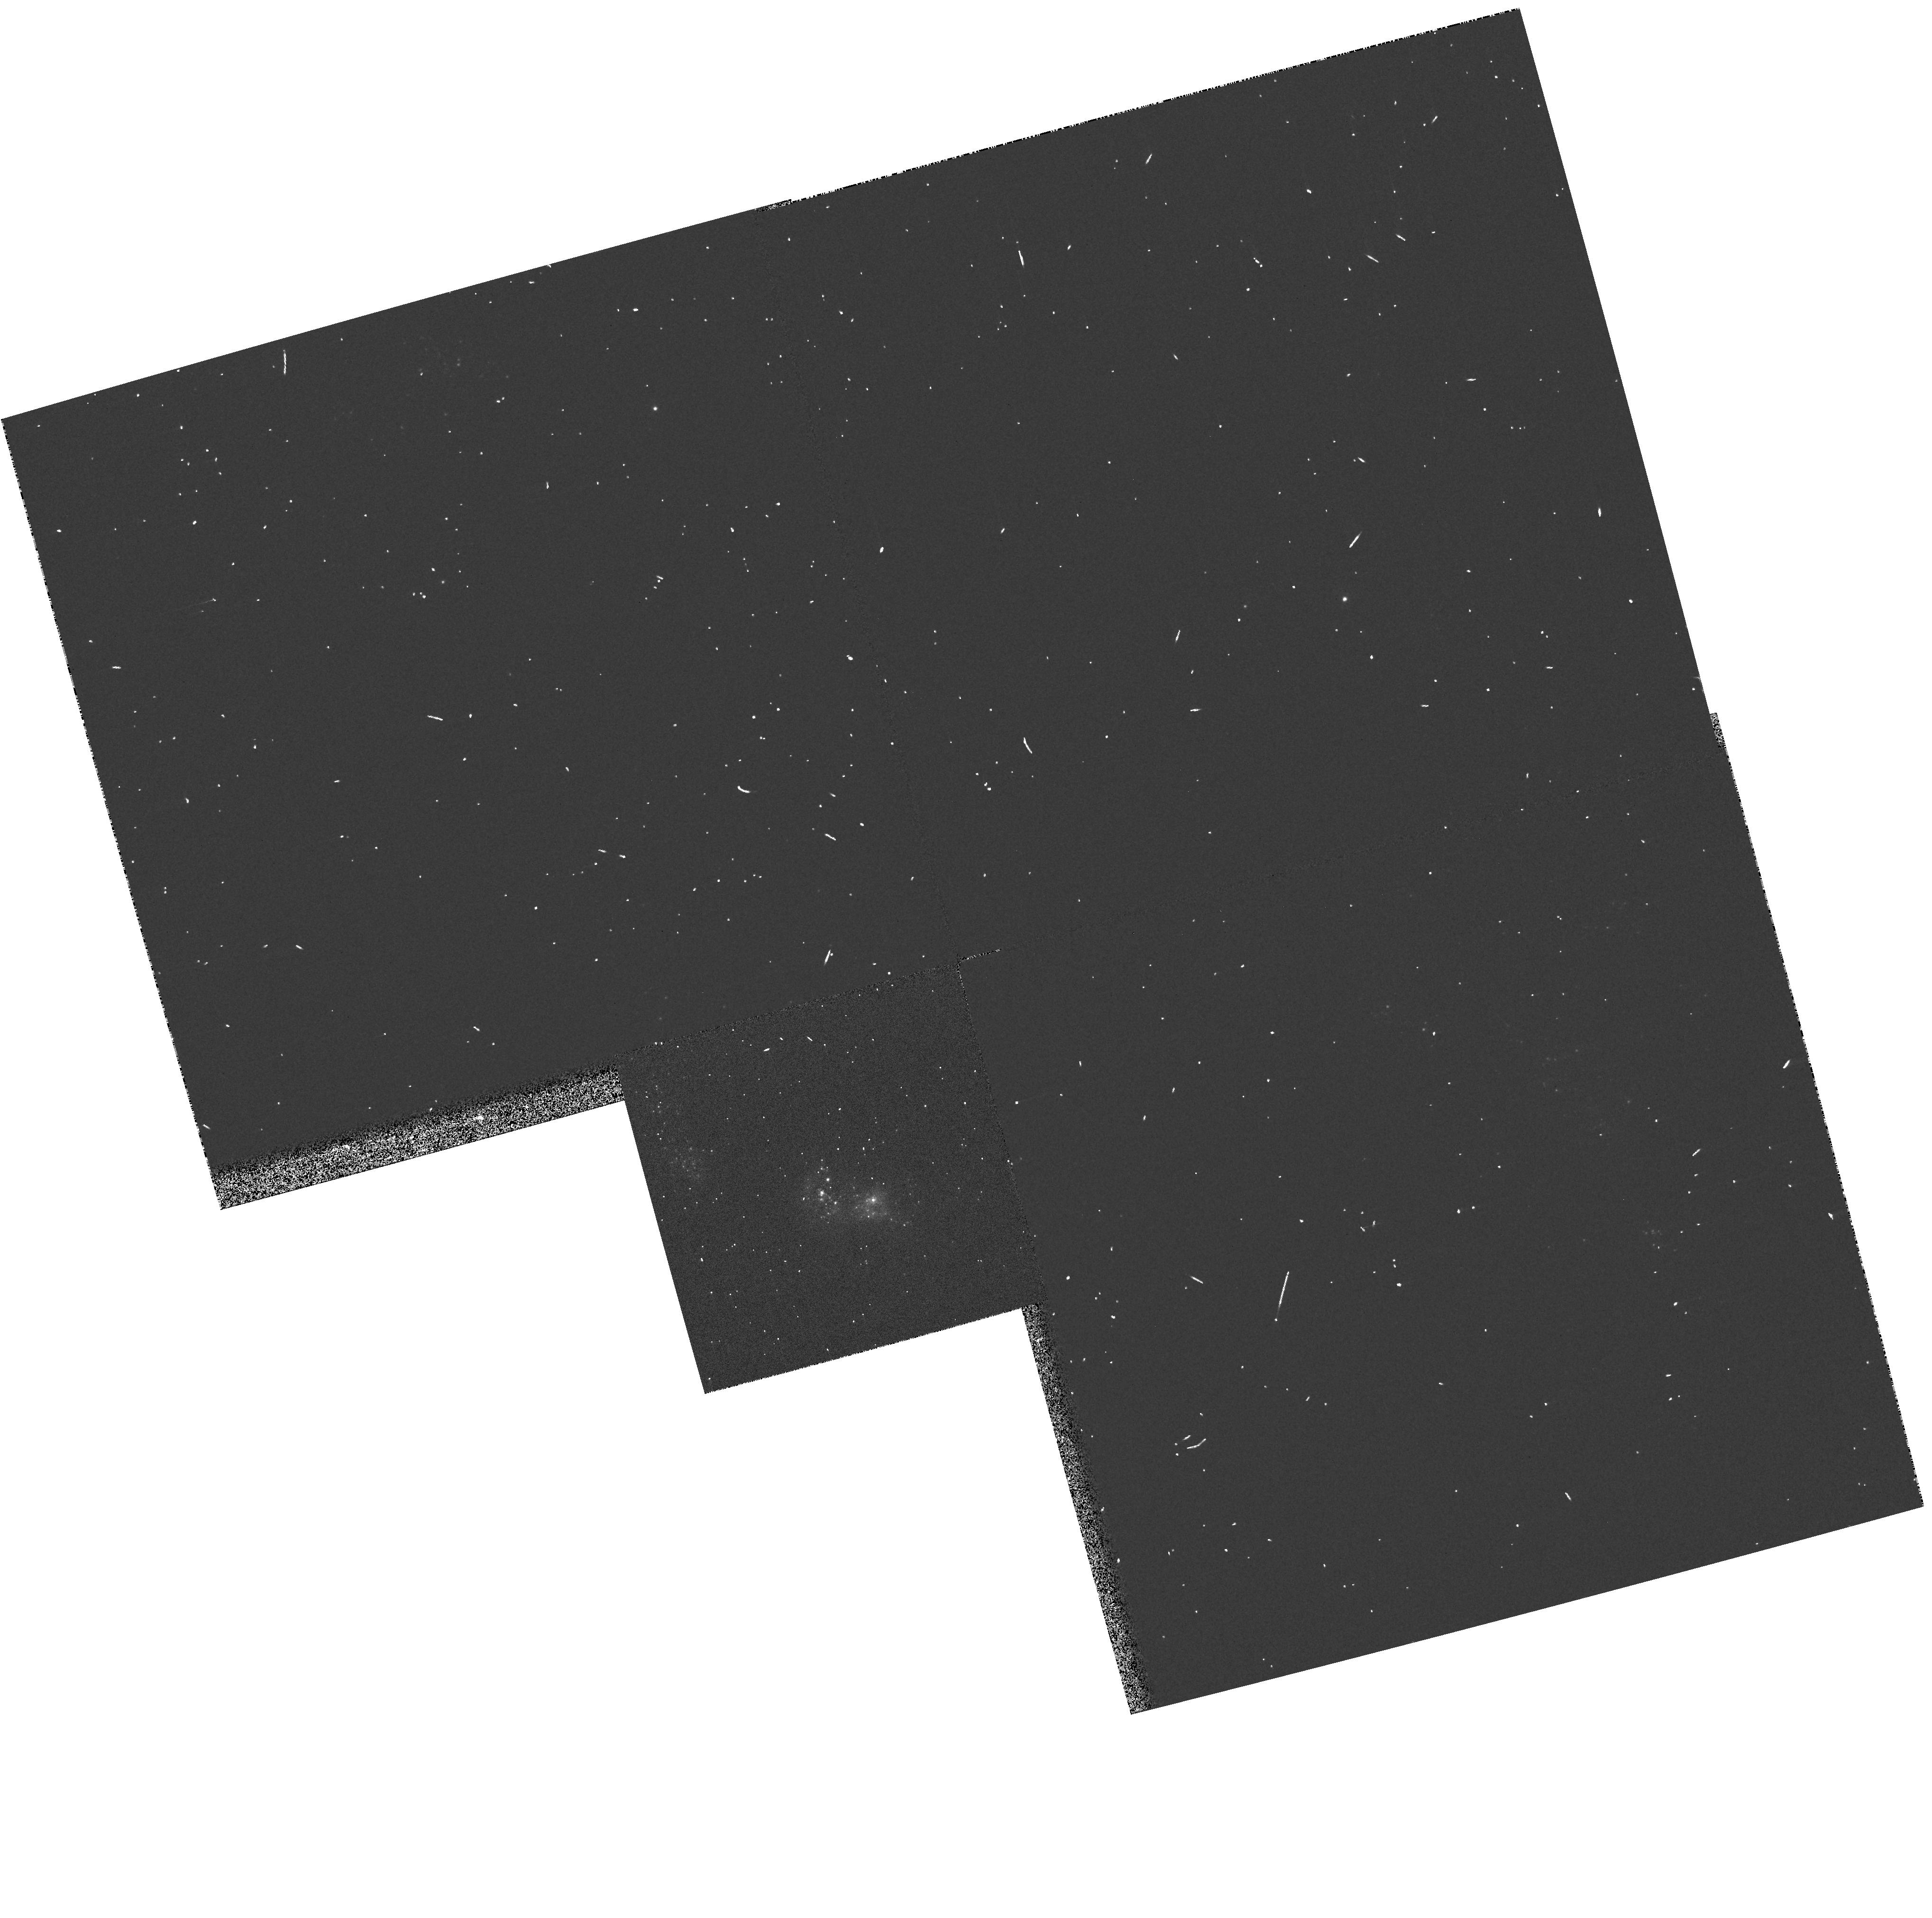
Target: NGC2363-V1
Instrument: WFPC2/PC
Filter: F336W
Exposure: 2 min
Observation ID: hst_8403_04_wfpc2_pc_f336w_u5gy04

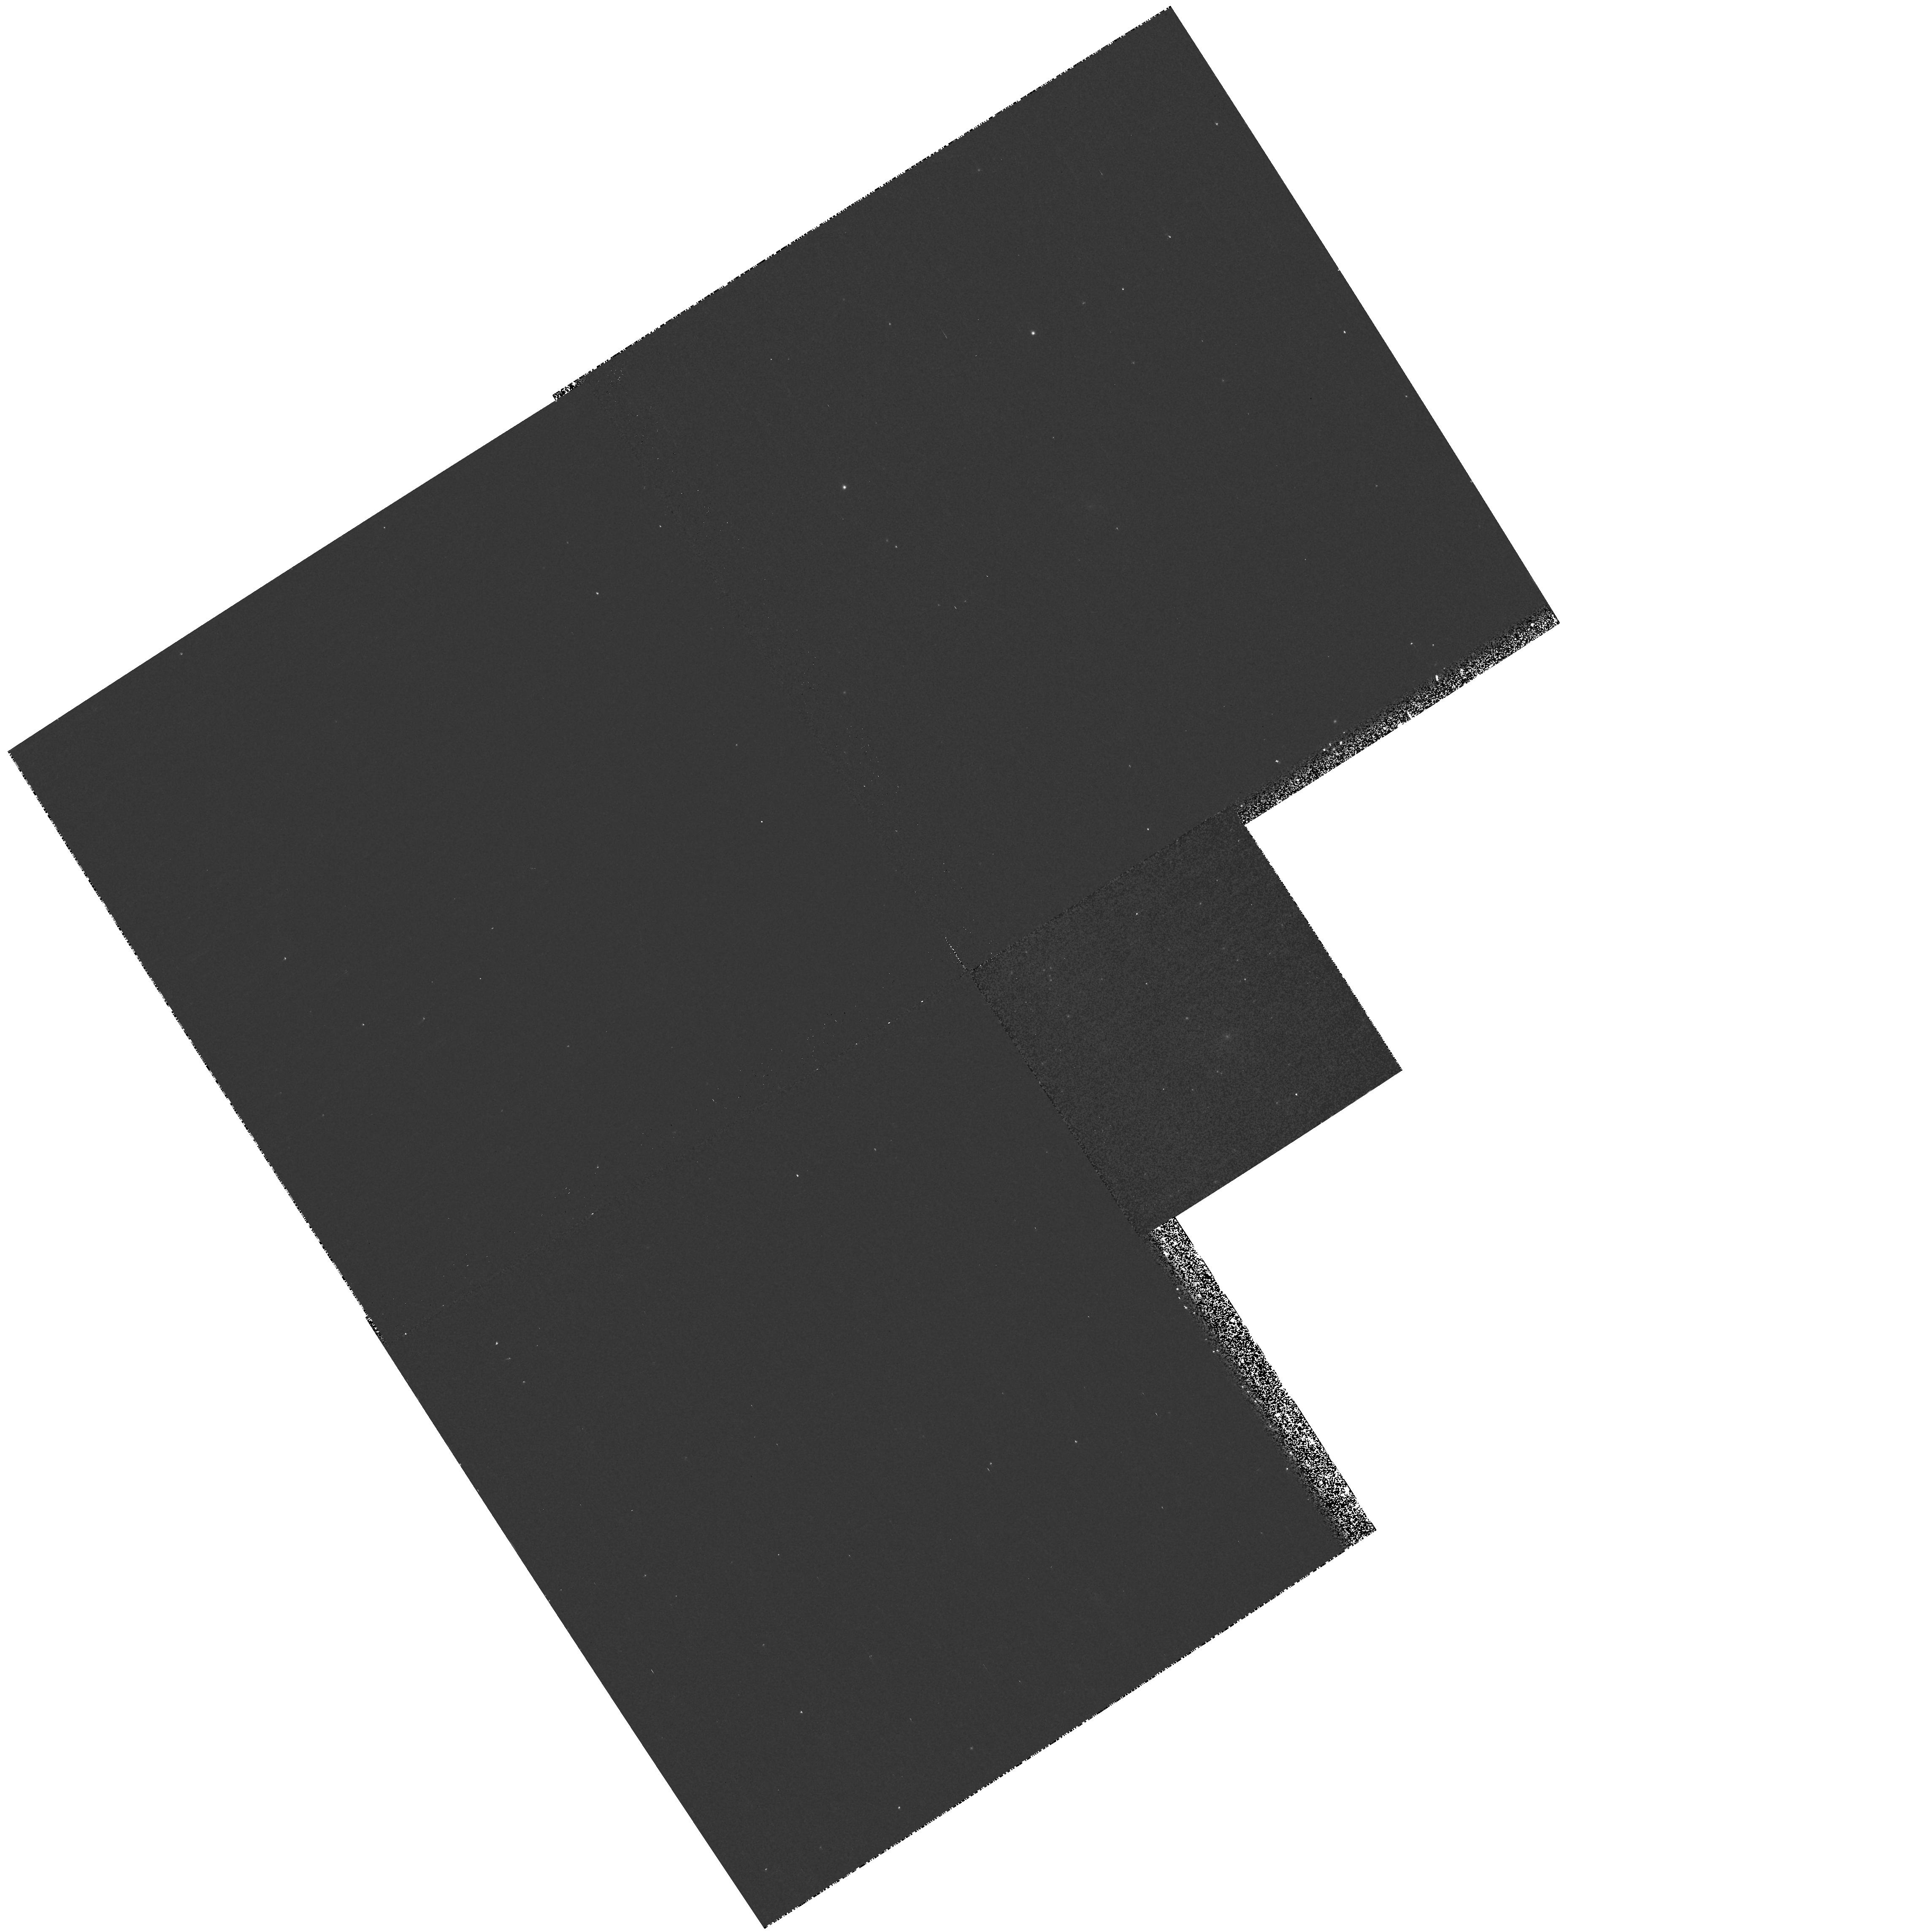
Target: NGC2363-V1
Instrument: WFPC2/PC
Filter: F1042M
Exposure: 13 min
Observation ID: hst_8403_03_wfpc2_pc_f1042m_u5gy03

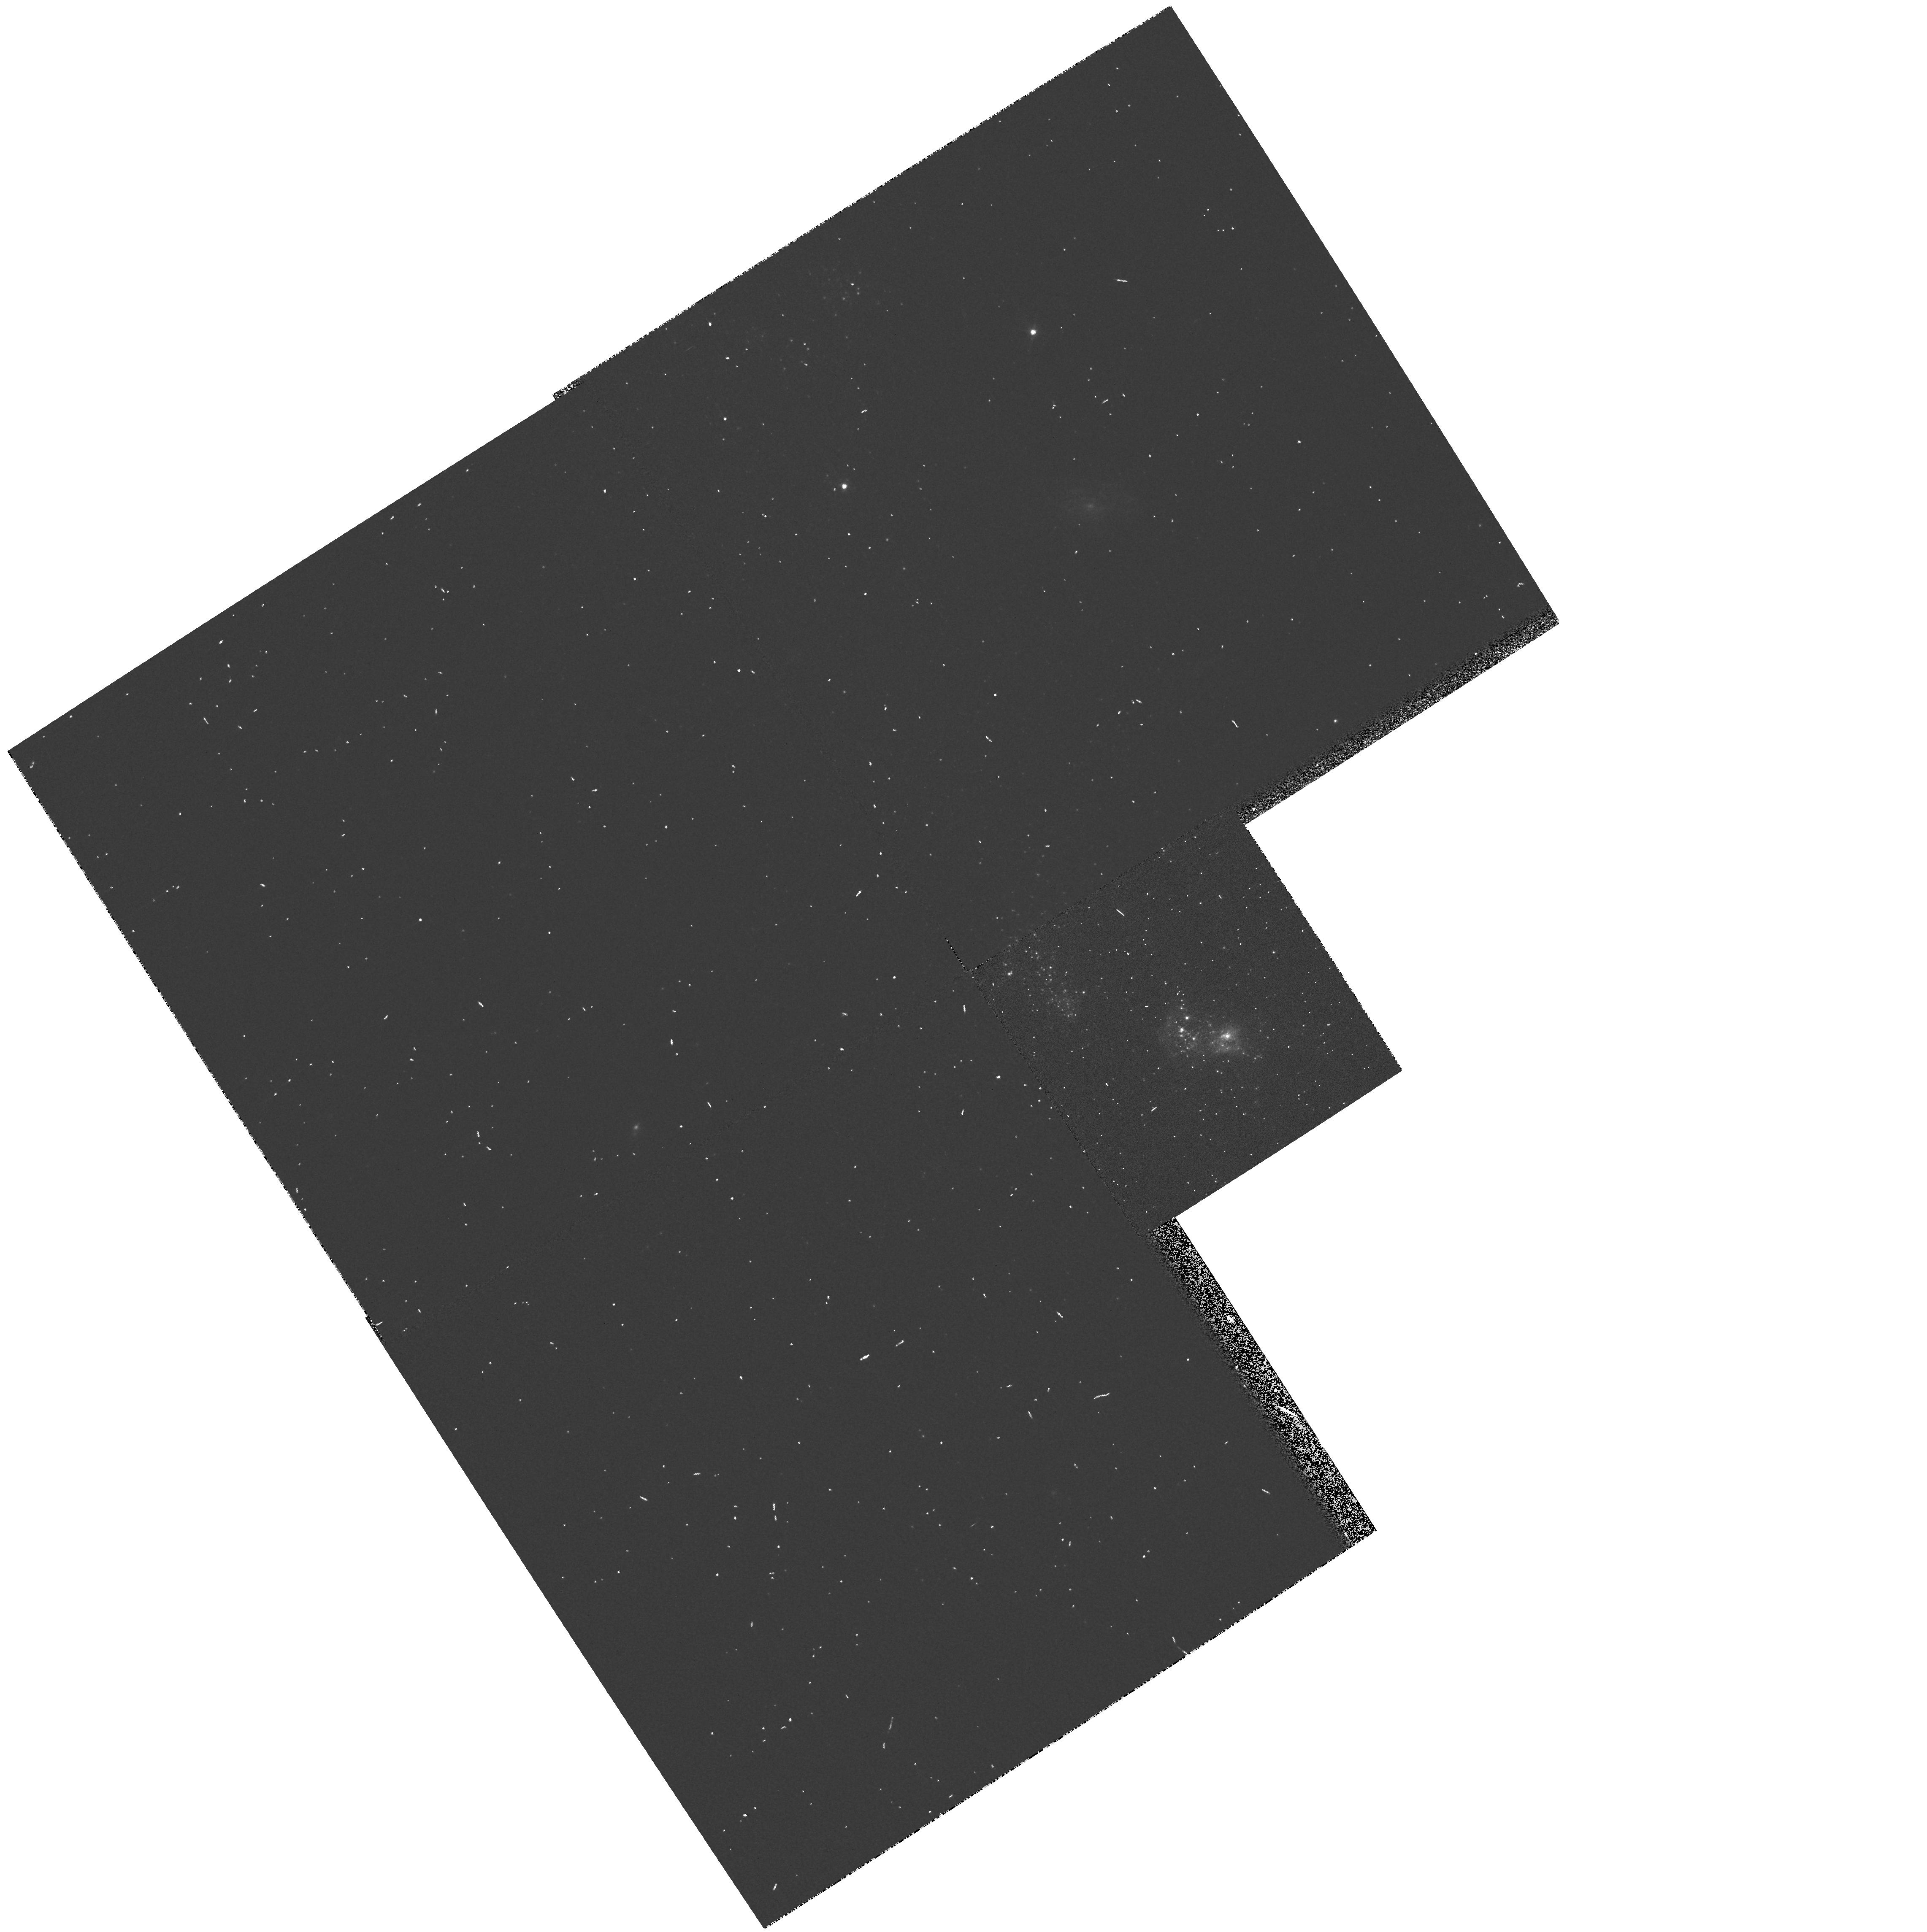
Target: NGC2363-V1
Instrument: WFPC2/PC
Filter: F547M
Exposure: 2 min
Observation ID: hst_8403_03_wfpc2_pc_f547m_u5gy03

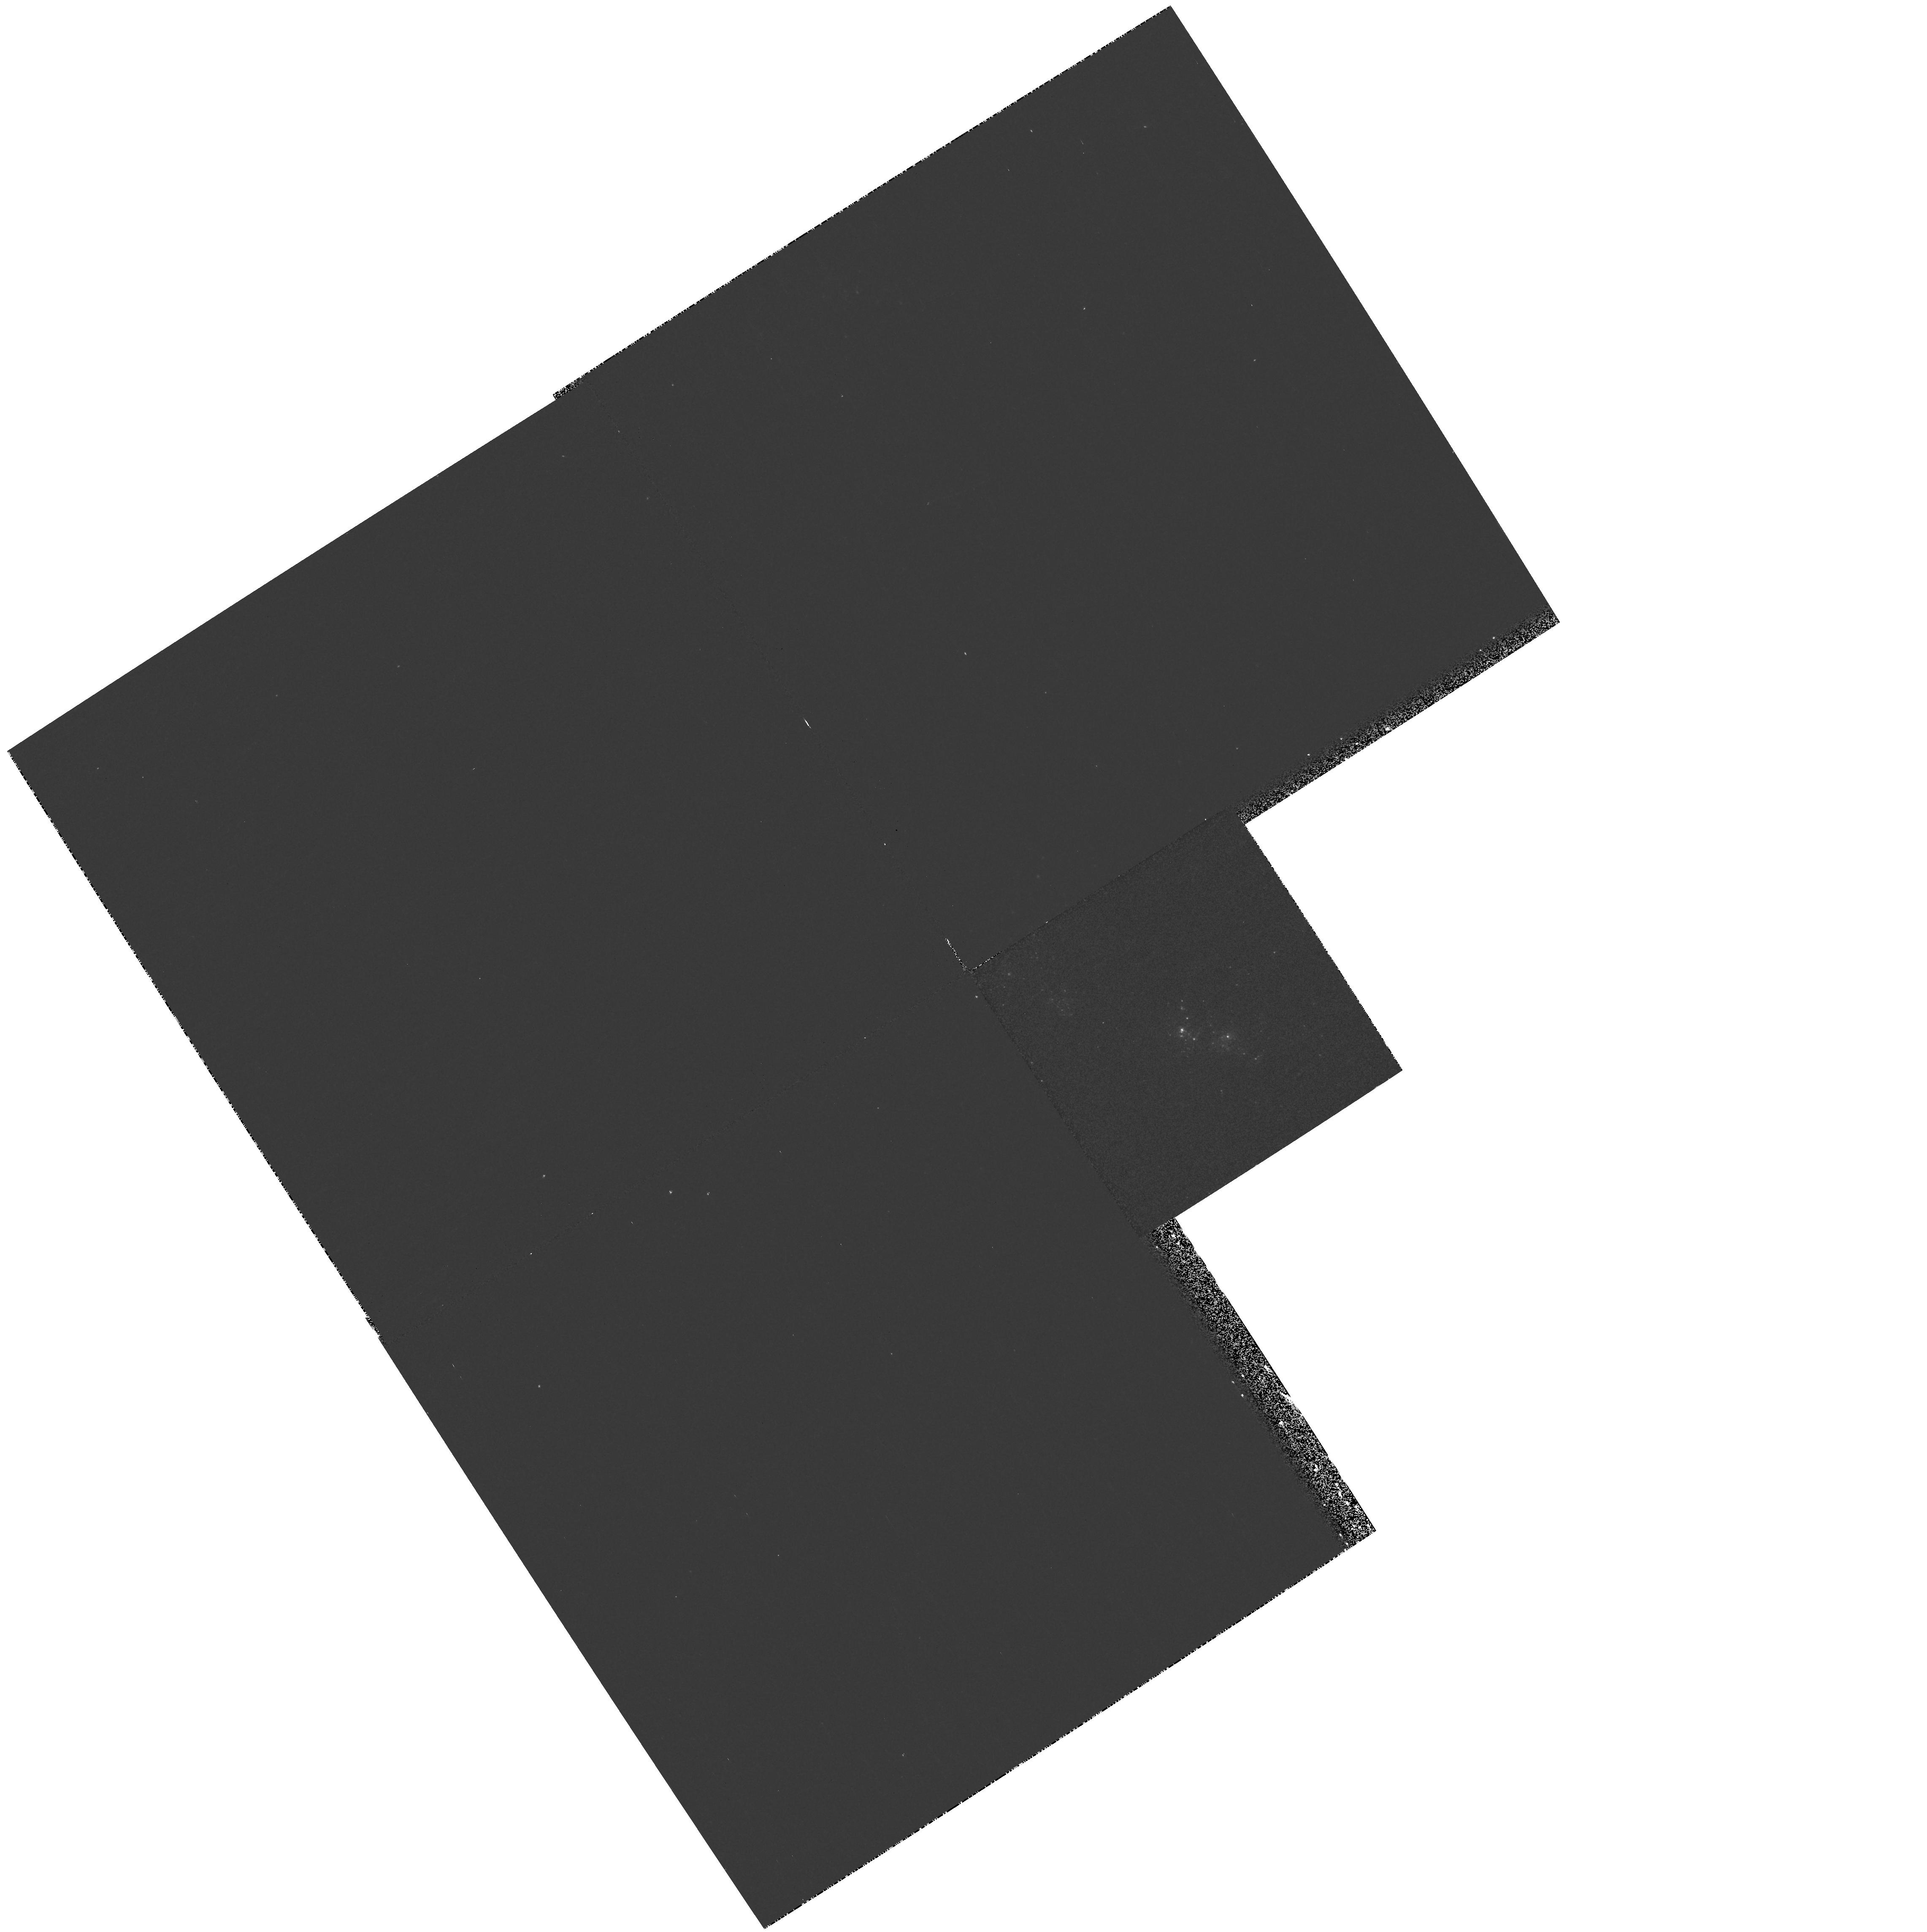
Target: NGC2363-V1
Instrument: WFPC2/PC
Filter: F170W
Exposure: 13 min
Observation ID: hst_8403_03_wfpc2_pc_f170w_u5gy03

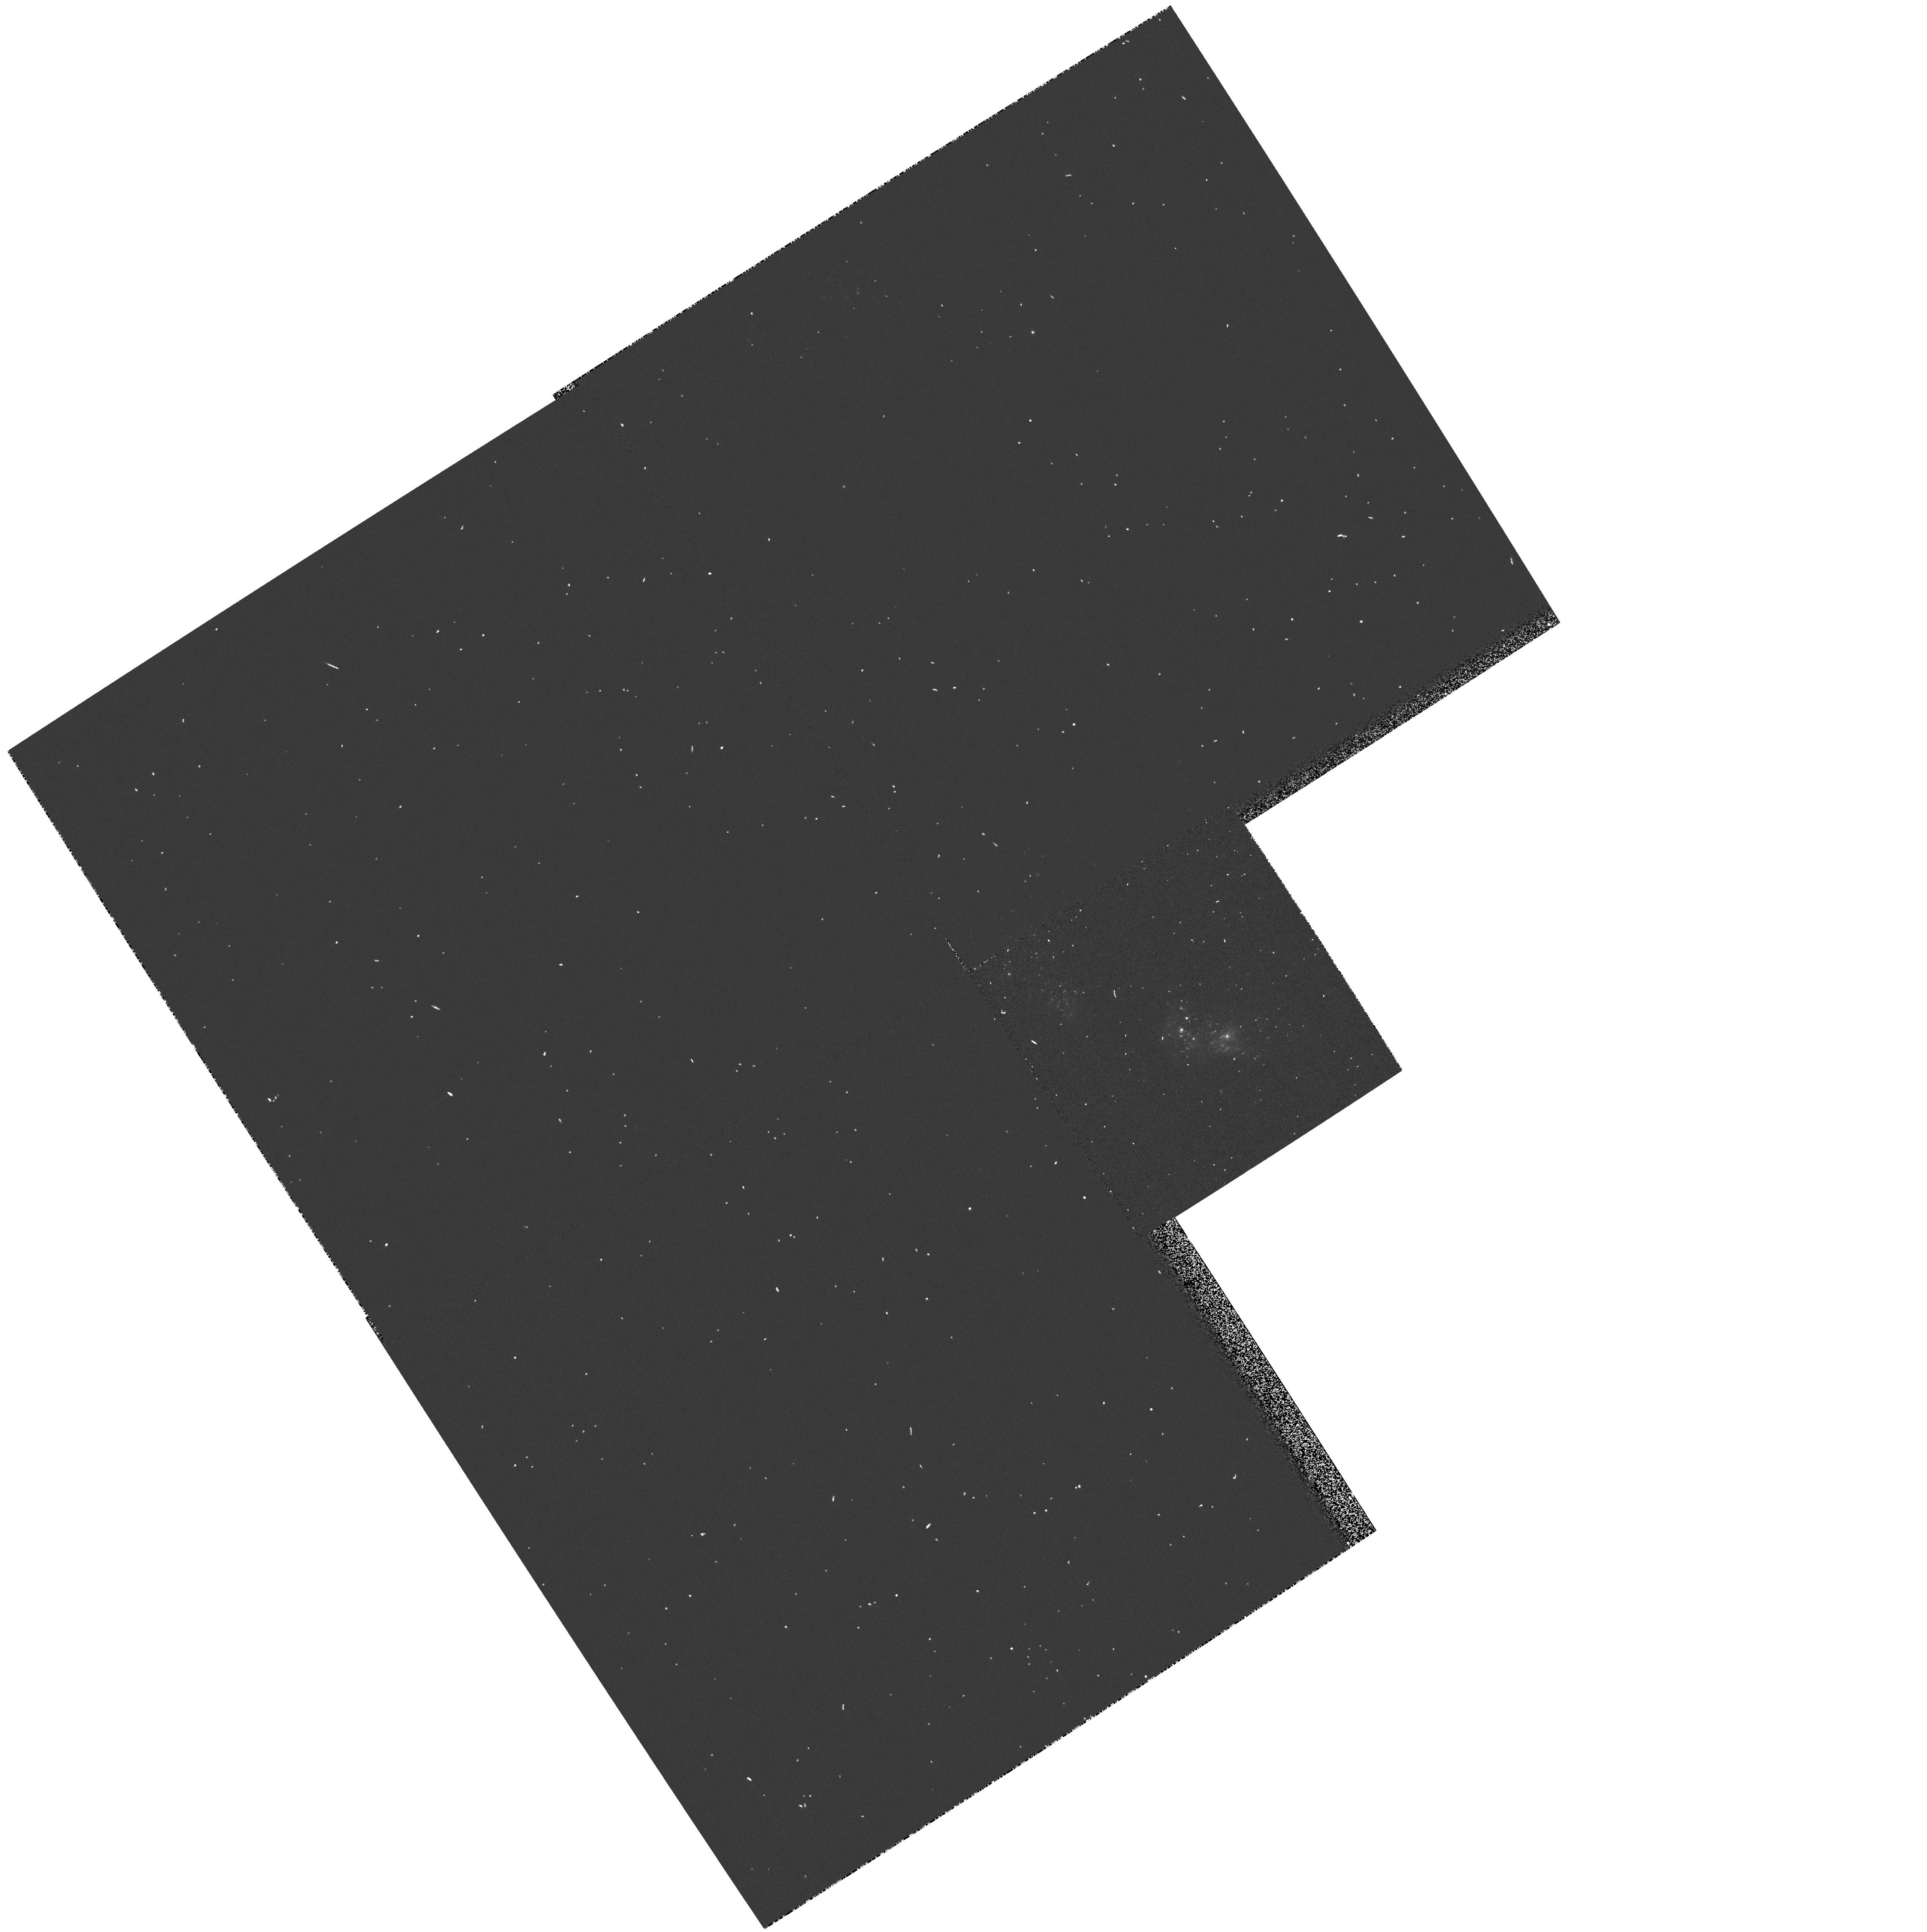
Target: NGC2363-V1
Instrument: WFPC2/PC
Filter: F336W
Exposure: 2 min
Observation ID: hst_8403_03_wfpc2_pc_f336w_u5gy03

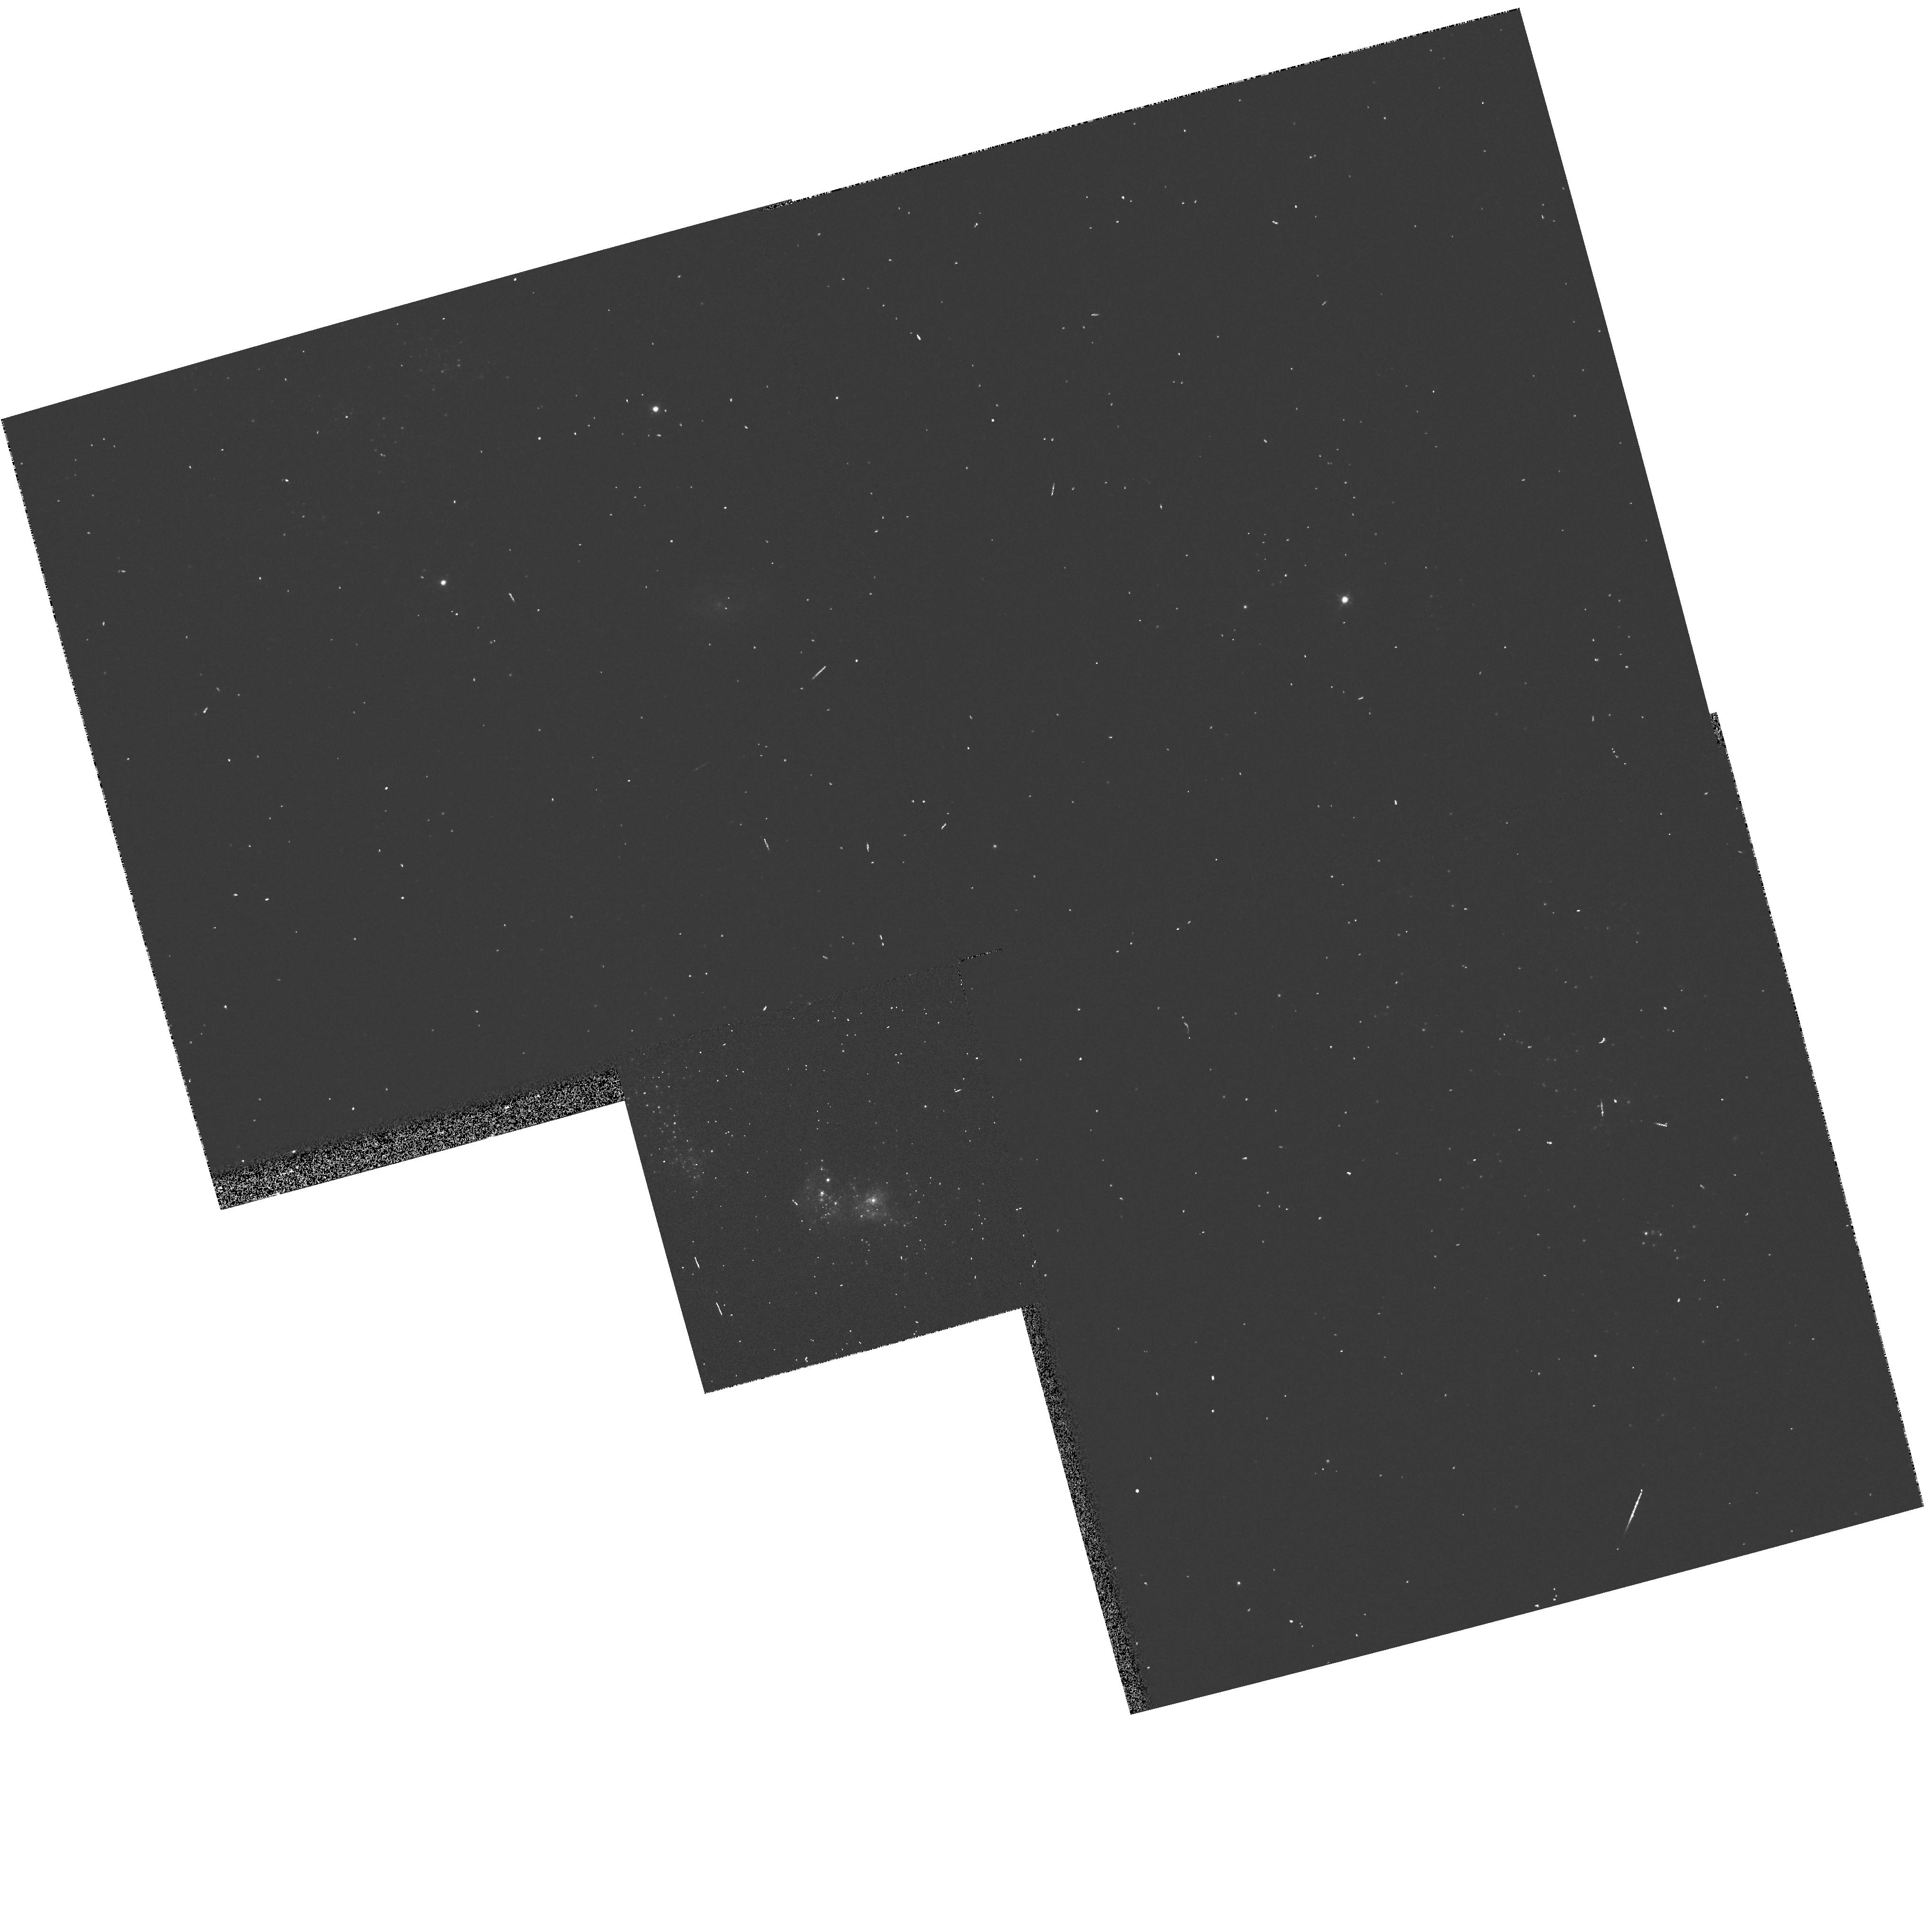
Target: NGC2363-V1
Instrument: WFPC2/PC
Filter: F547M
Exposure: 2 min
Observation ID: hst_8403_04_wfpc2_pc_f547m_u5gy04

NGC 2363 V1: a rare case of major LBV eruption (PI: Drissen, Laurent)

In 1996 January, HST/WFPC2 images revealed the presence of a new bright, blue star in the extragalactic giant H II region NGC 2363. We have shown that this star is a Luminous Blue variable (LBV) undergoing a major outburst. Only a handful of major LBV eruptions have been observed, including those of P Cygni in the 17^th century and Eta Carina between 1840 and 1860. We therefore propose to follow in detail the spectrophotometric evolution of NGC2363-V1 until the end of its major eruption. STIS observations in Cycle 7 yielded crucial information on the star's mass loss rate, temperature, luminosity and chemical composition. Cycle 8 observations will monitor variations of these parameters with time.